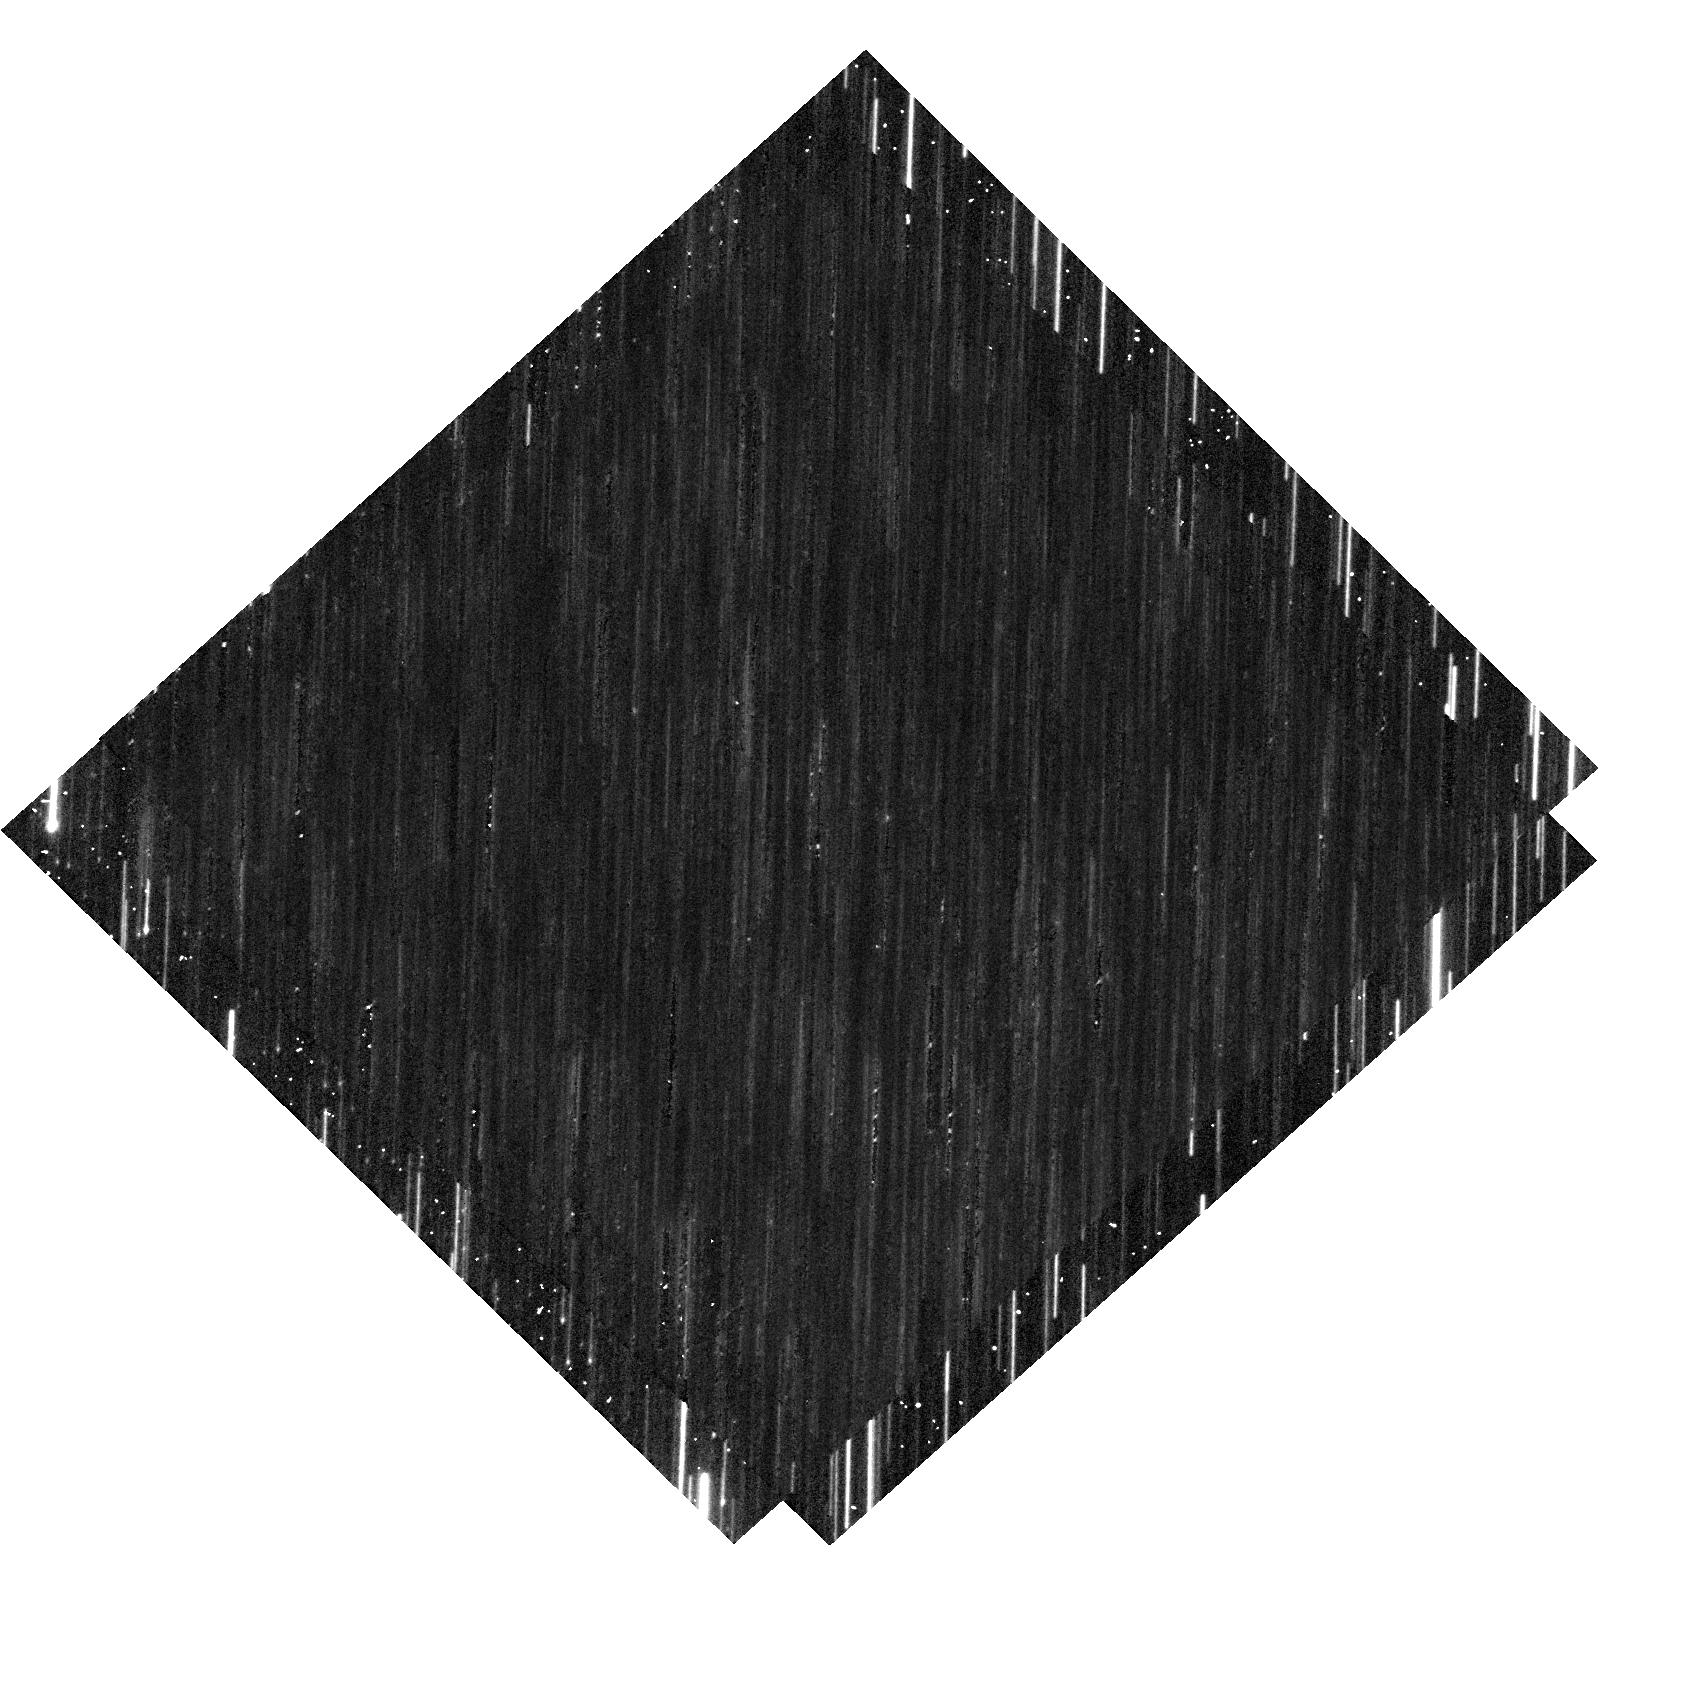
Target: OGLE-2017-BLG-328
Instrument: WFC3/UVIS
Filter: F555W
Exposure: 8 min
Observation ID: hst_16200_03_wfc3_uvis_f555w_ied203

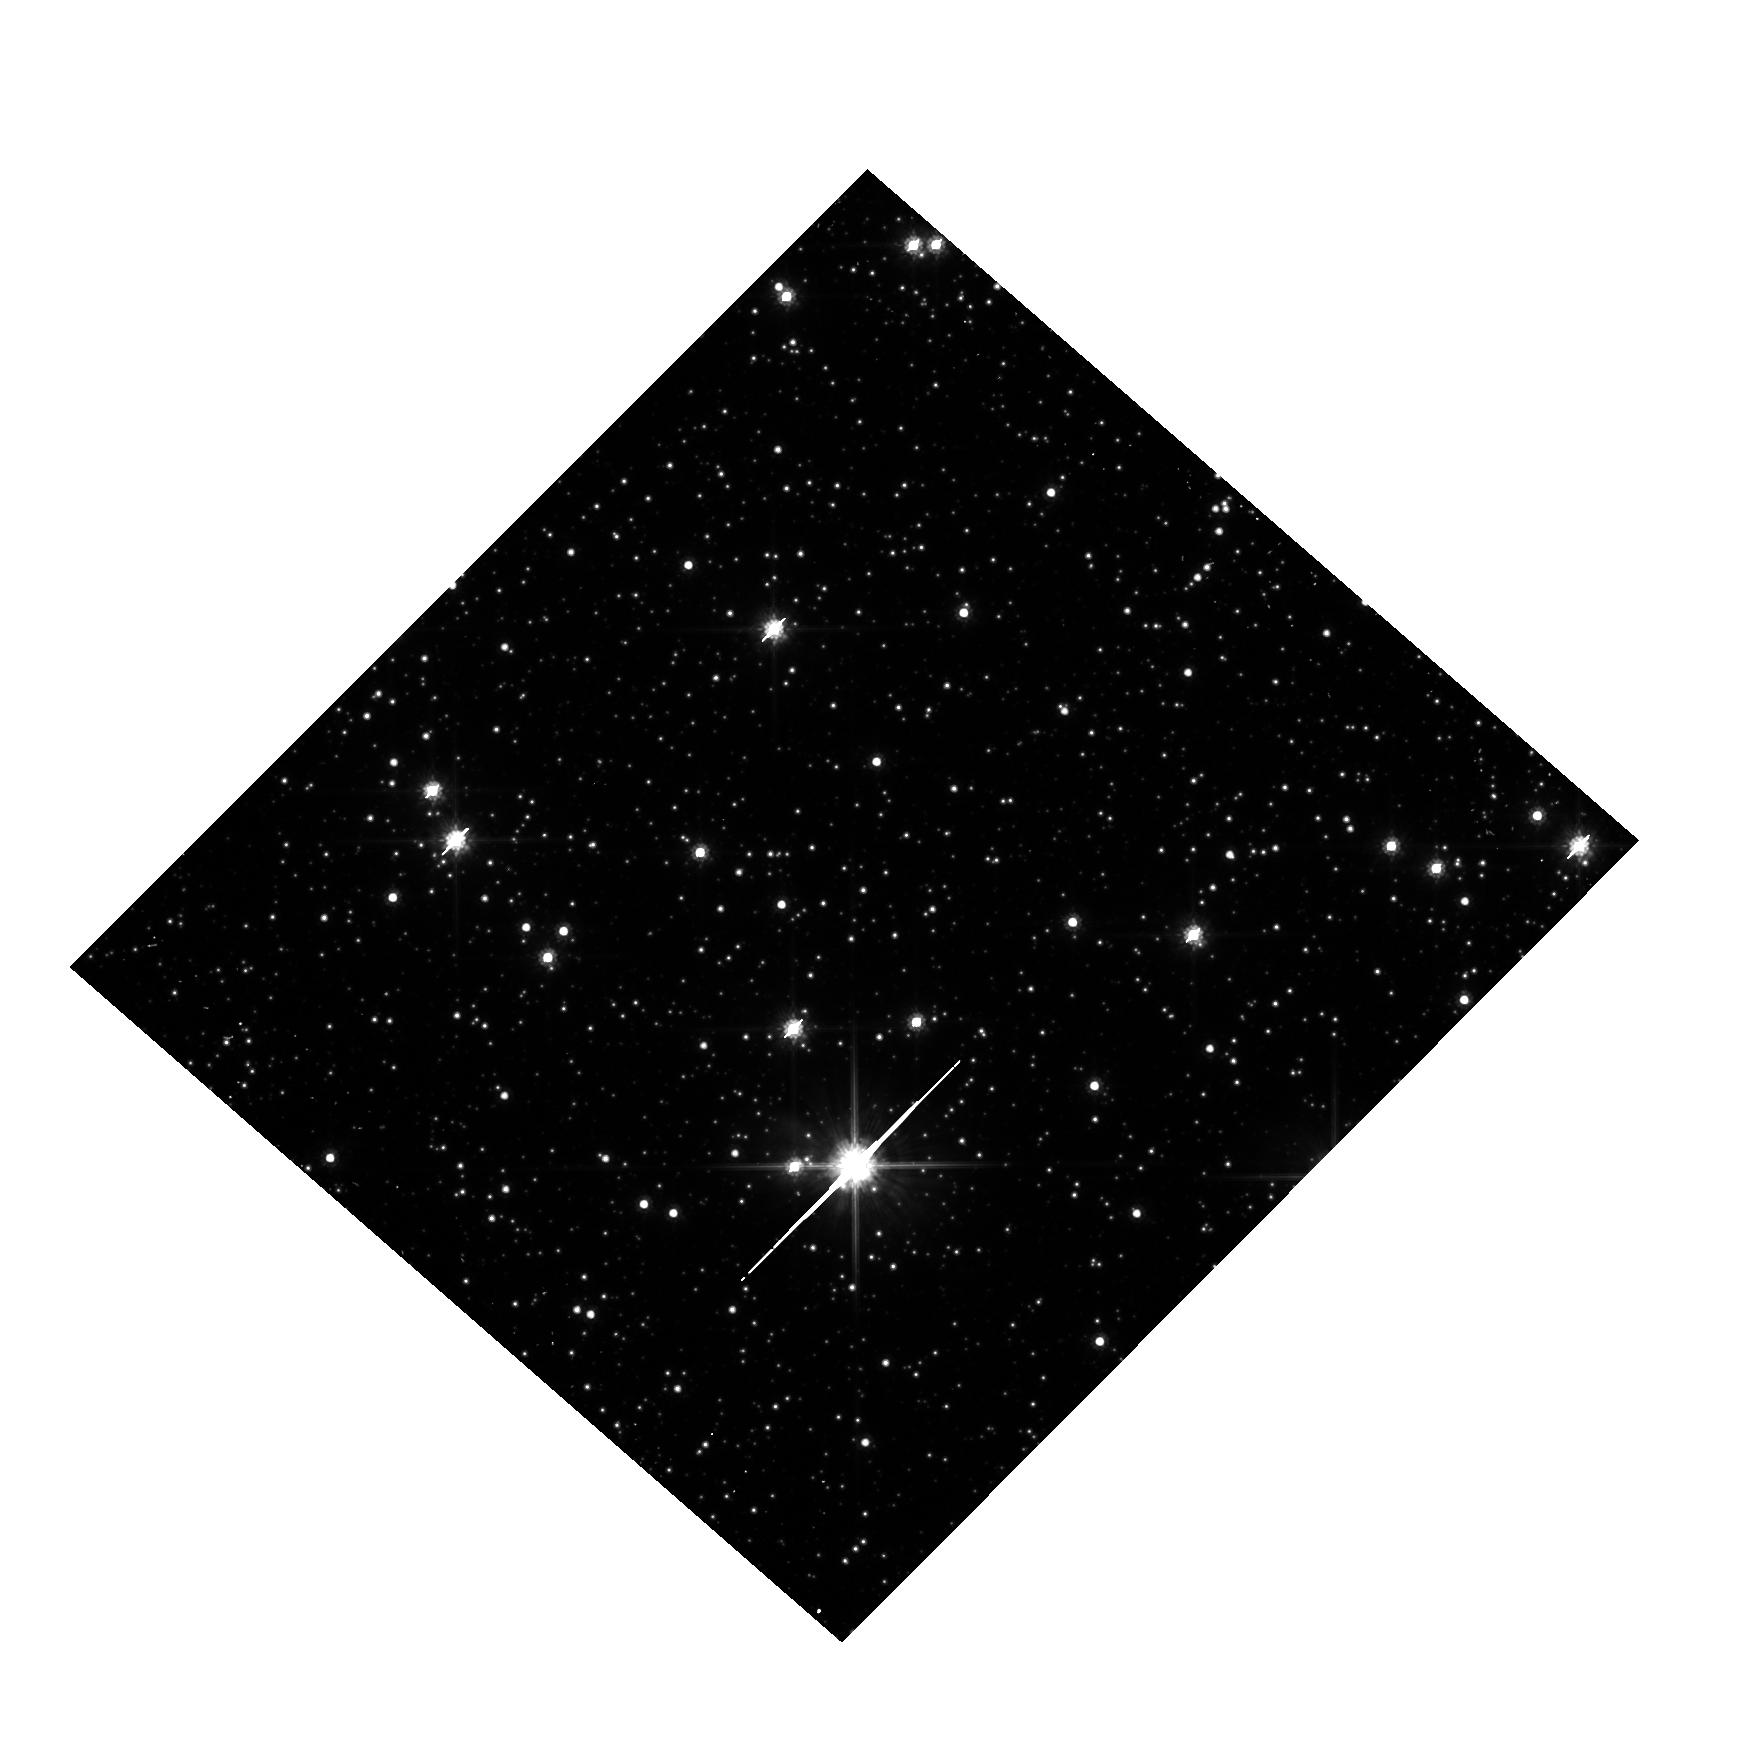
Target: OGLE-2019-BLG-1080
Instrument: WFC3/UVIS
Filter: F814W
Exposure: 7 min
Observation ID: hst_16200_55_wfc3_uvis_f814w_ied255

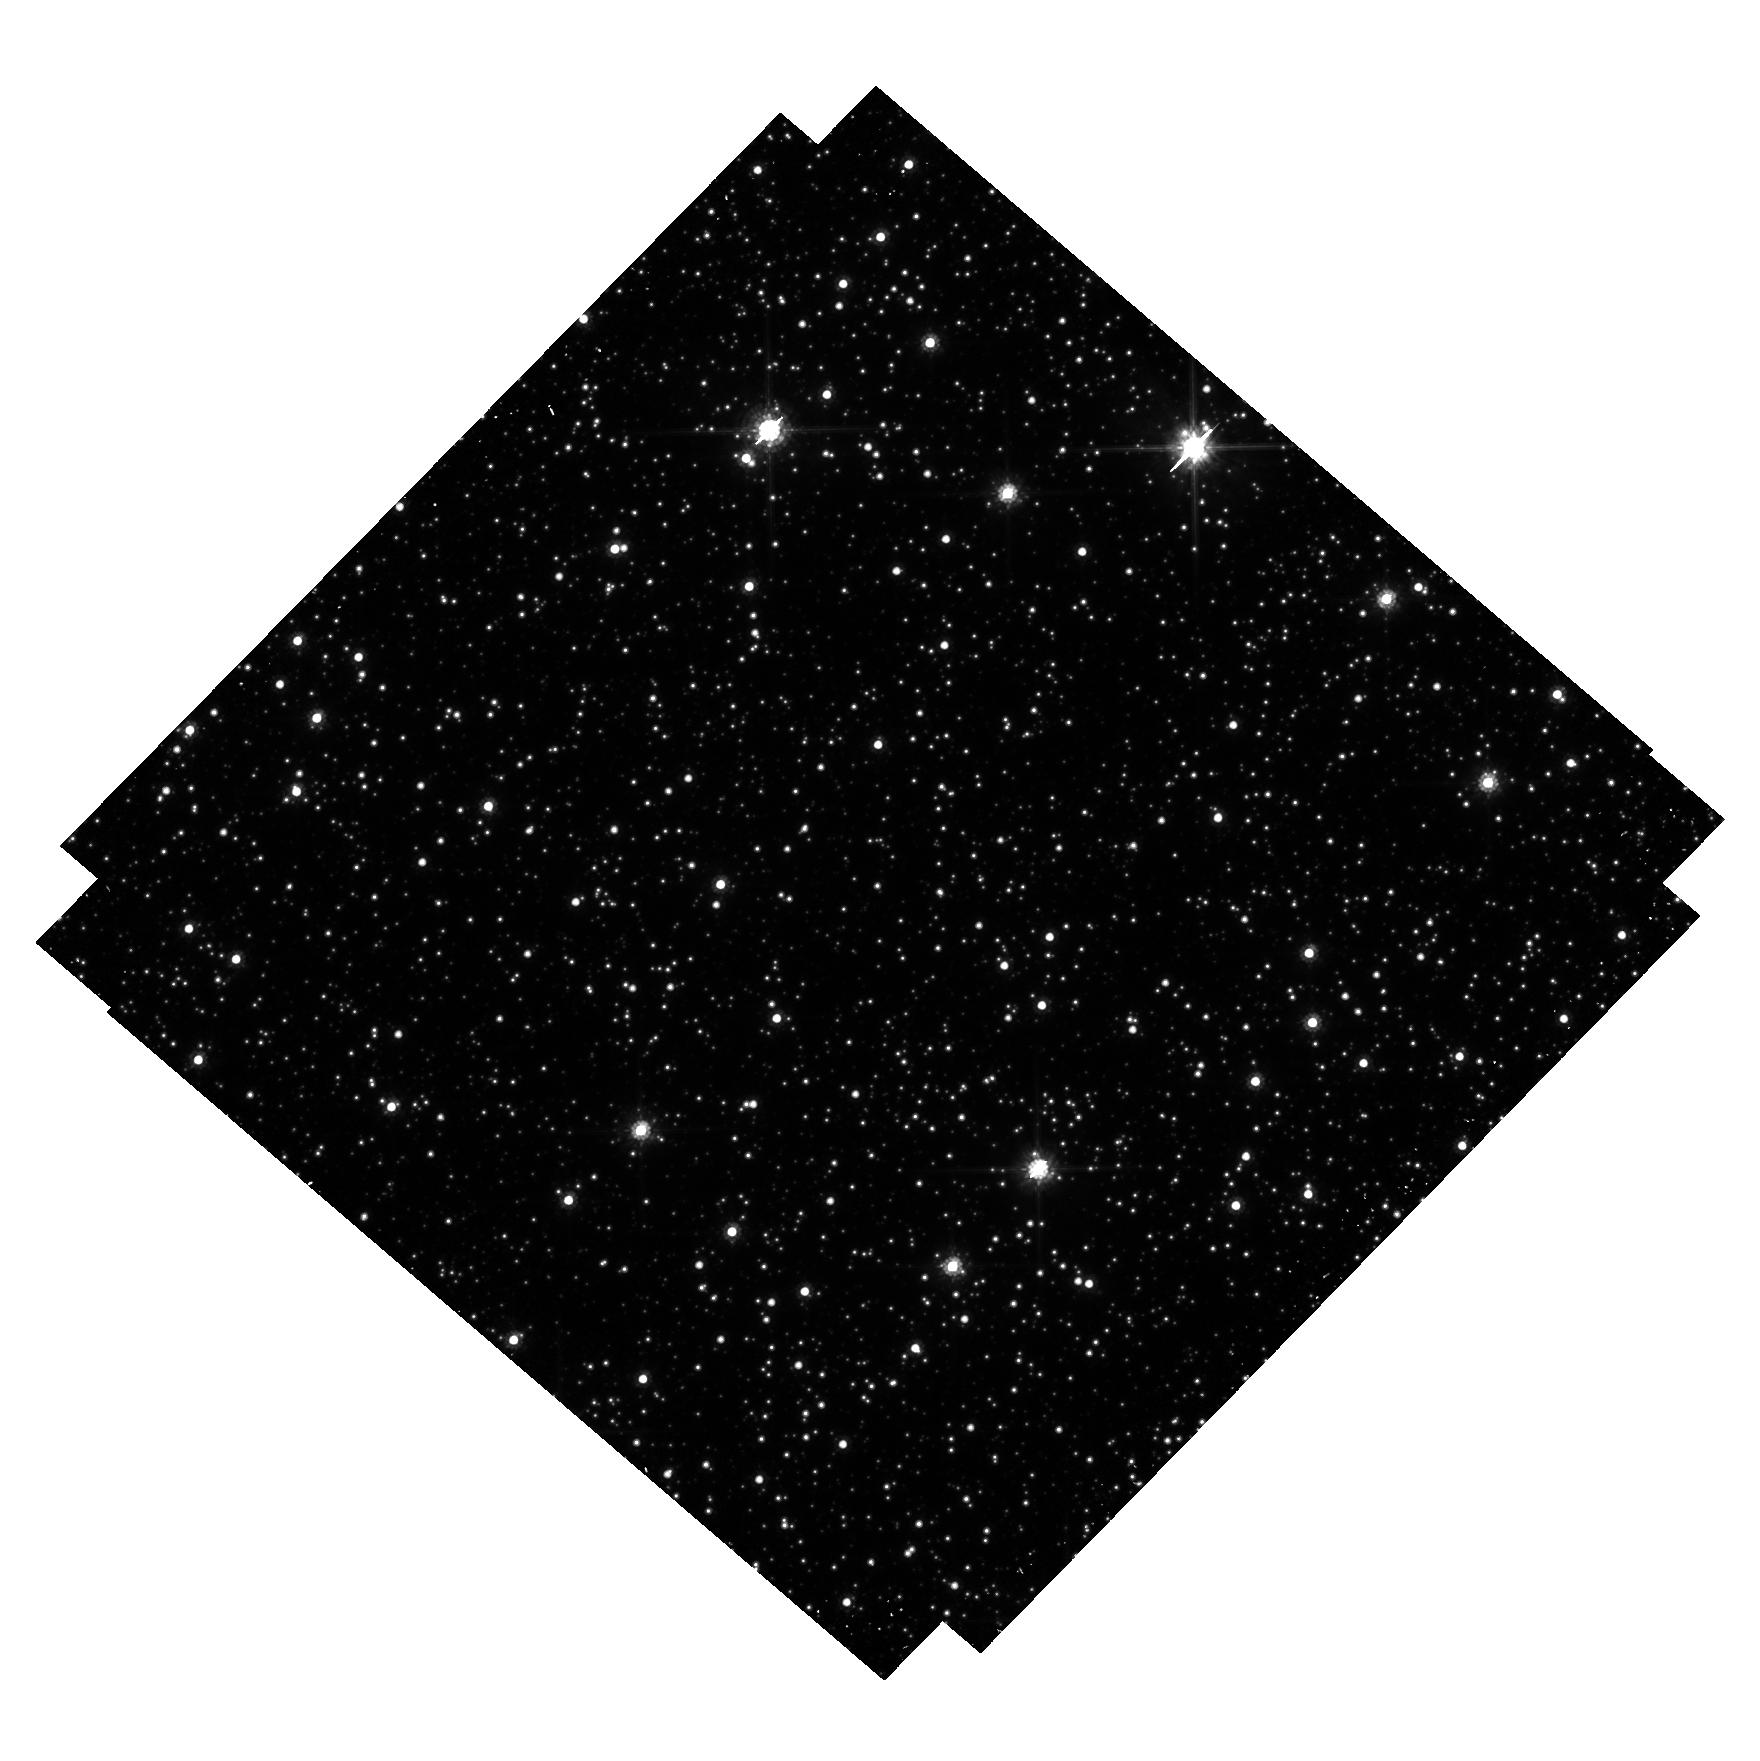
Target: OGLE-2017-BLG-0302
Instrument: WFC3/UVIS
Filter: F814W
Exposure: 37 min
Observation ID: hst_16200_51_wfc3_uvis_f814w_ied251

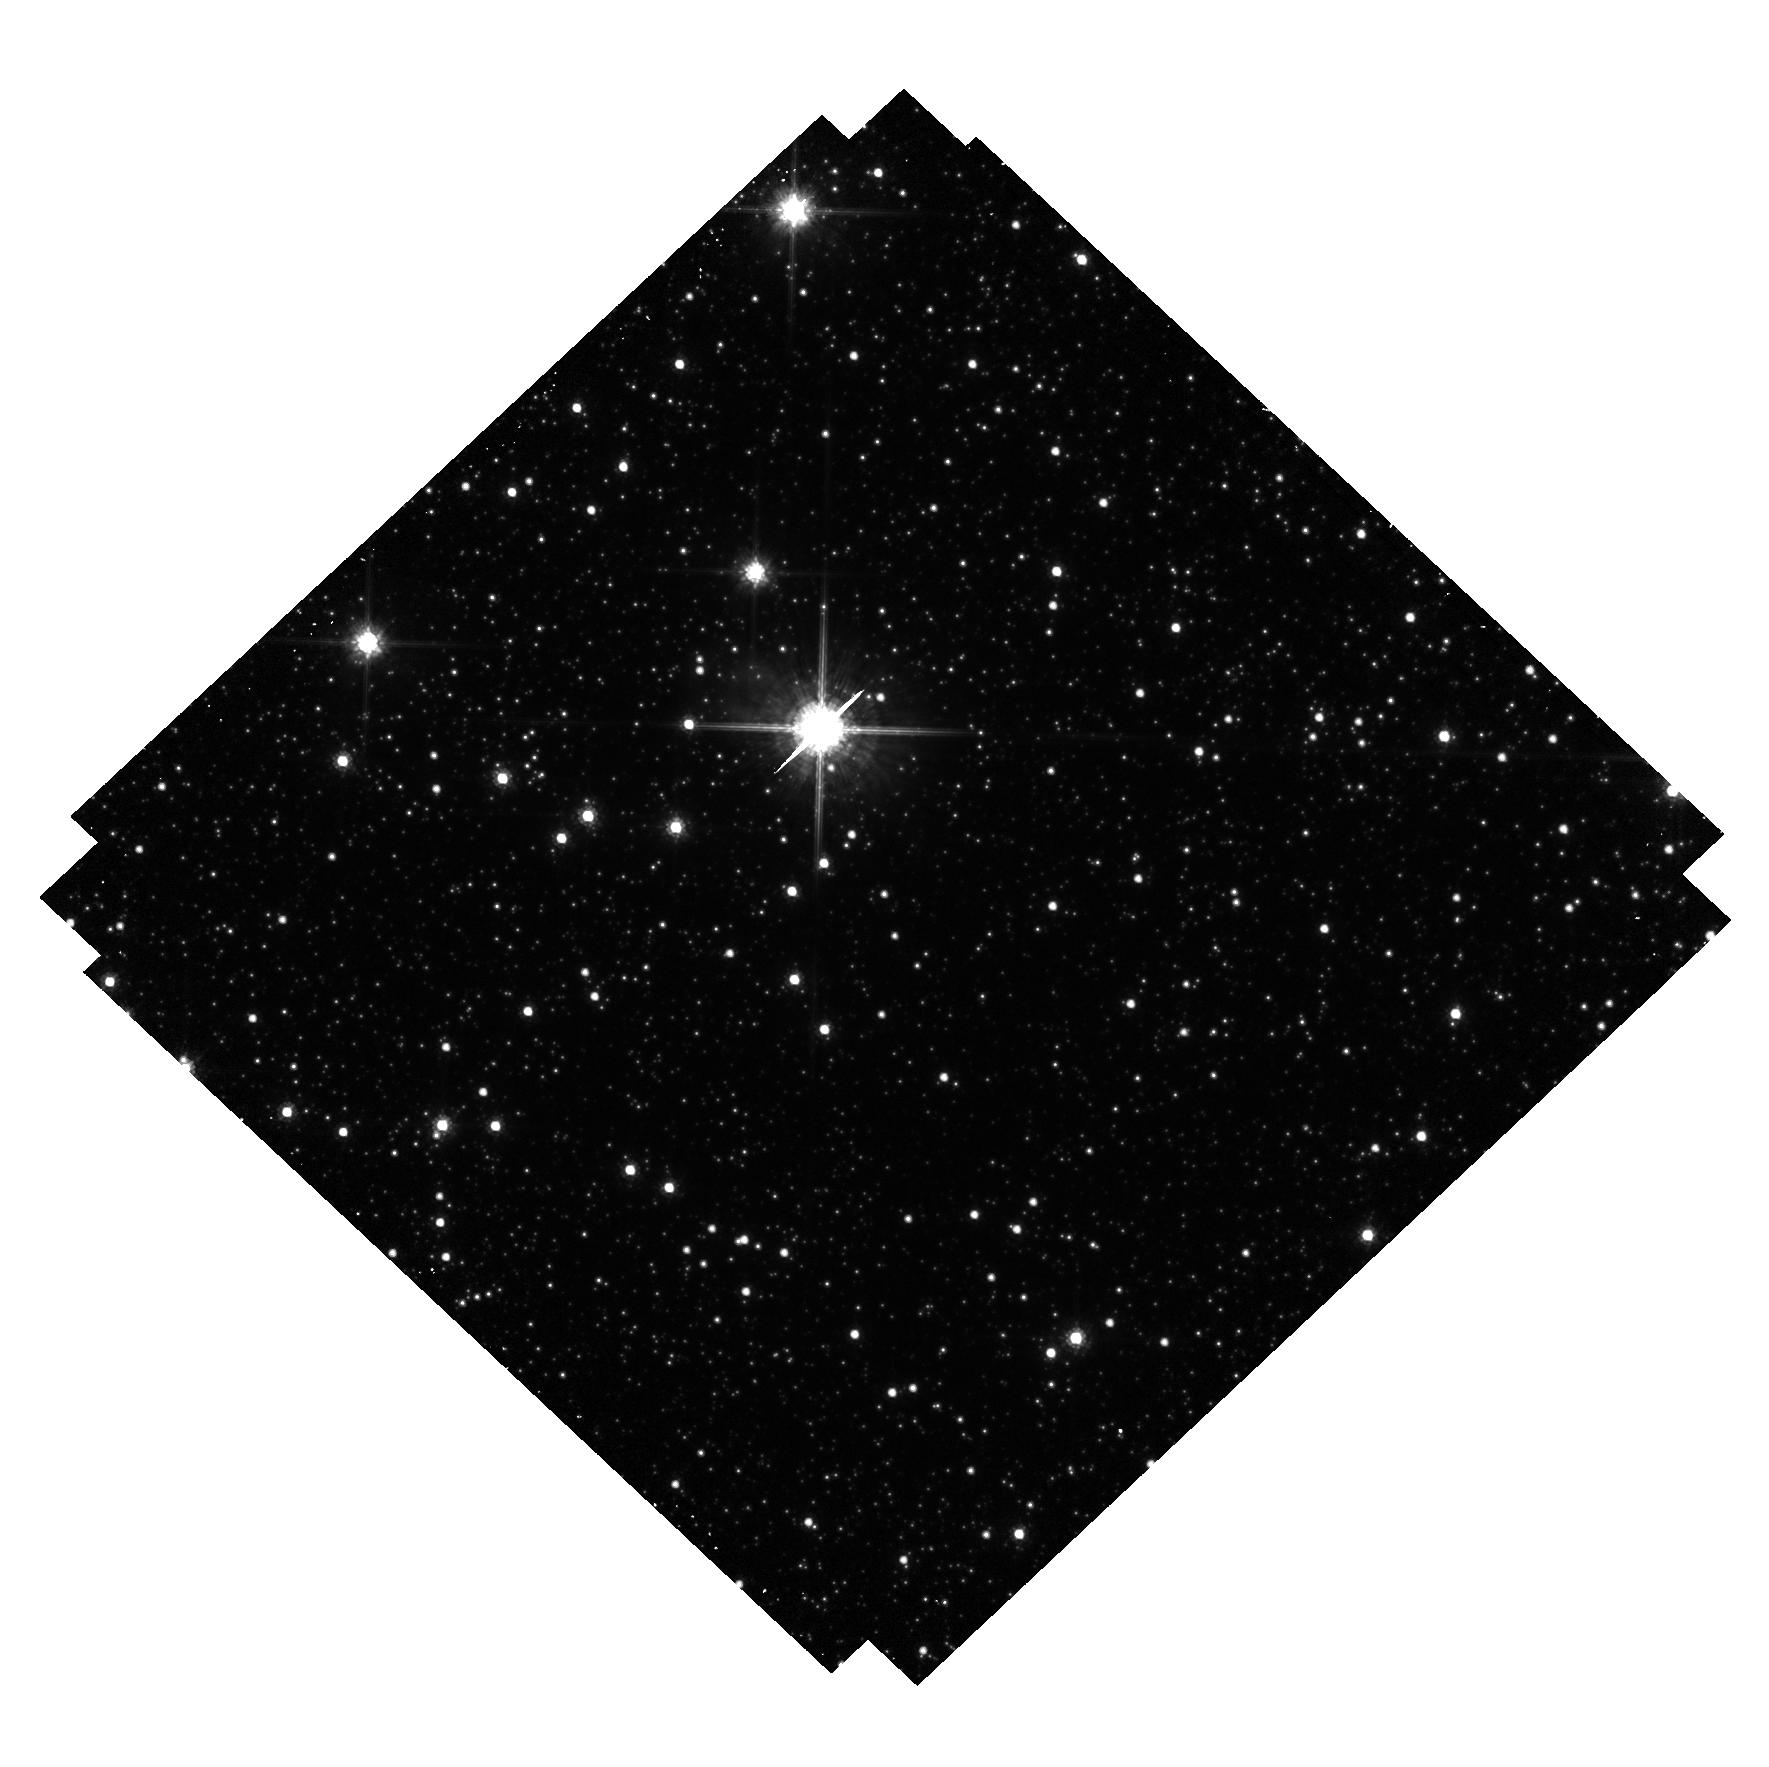
Target: OGLE-2019-BLG-1000
Instrument: WFC3/UVIS
Filter: F814W
Exposure: 35 min
Observation ID: hst_16200_04_wfc3_uvis_f814w_ied204

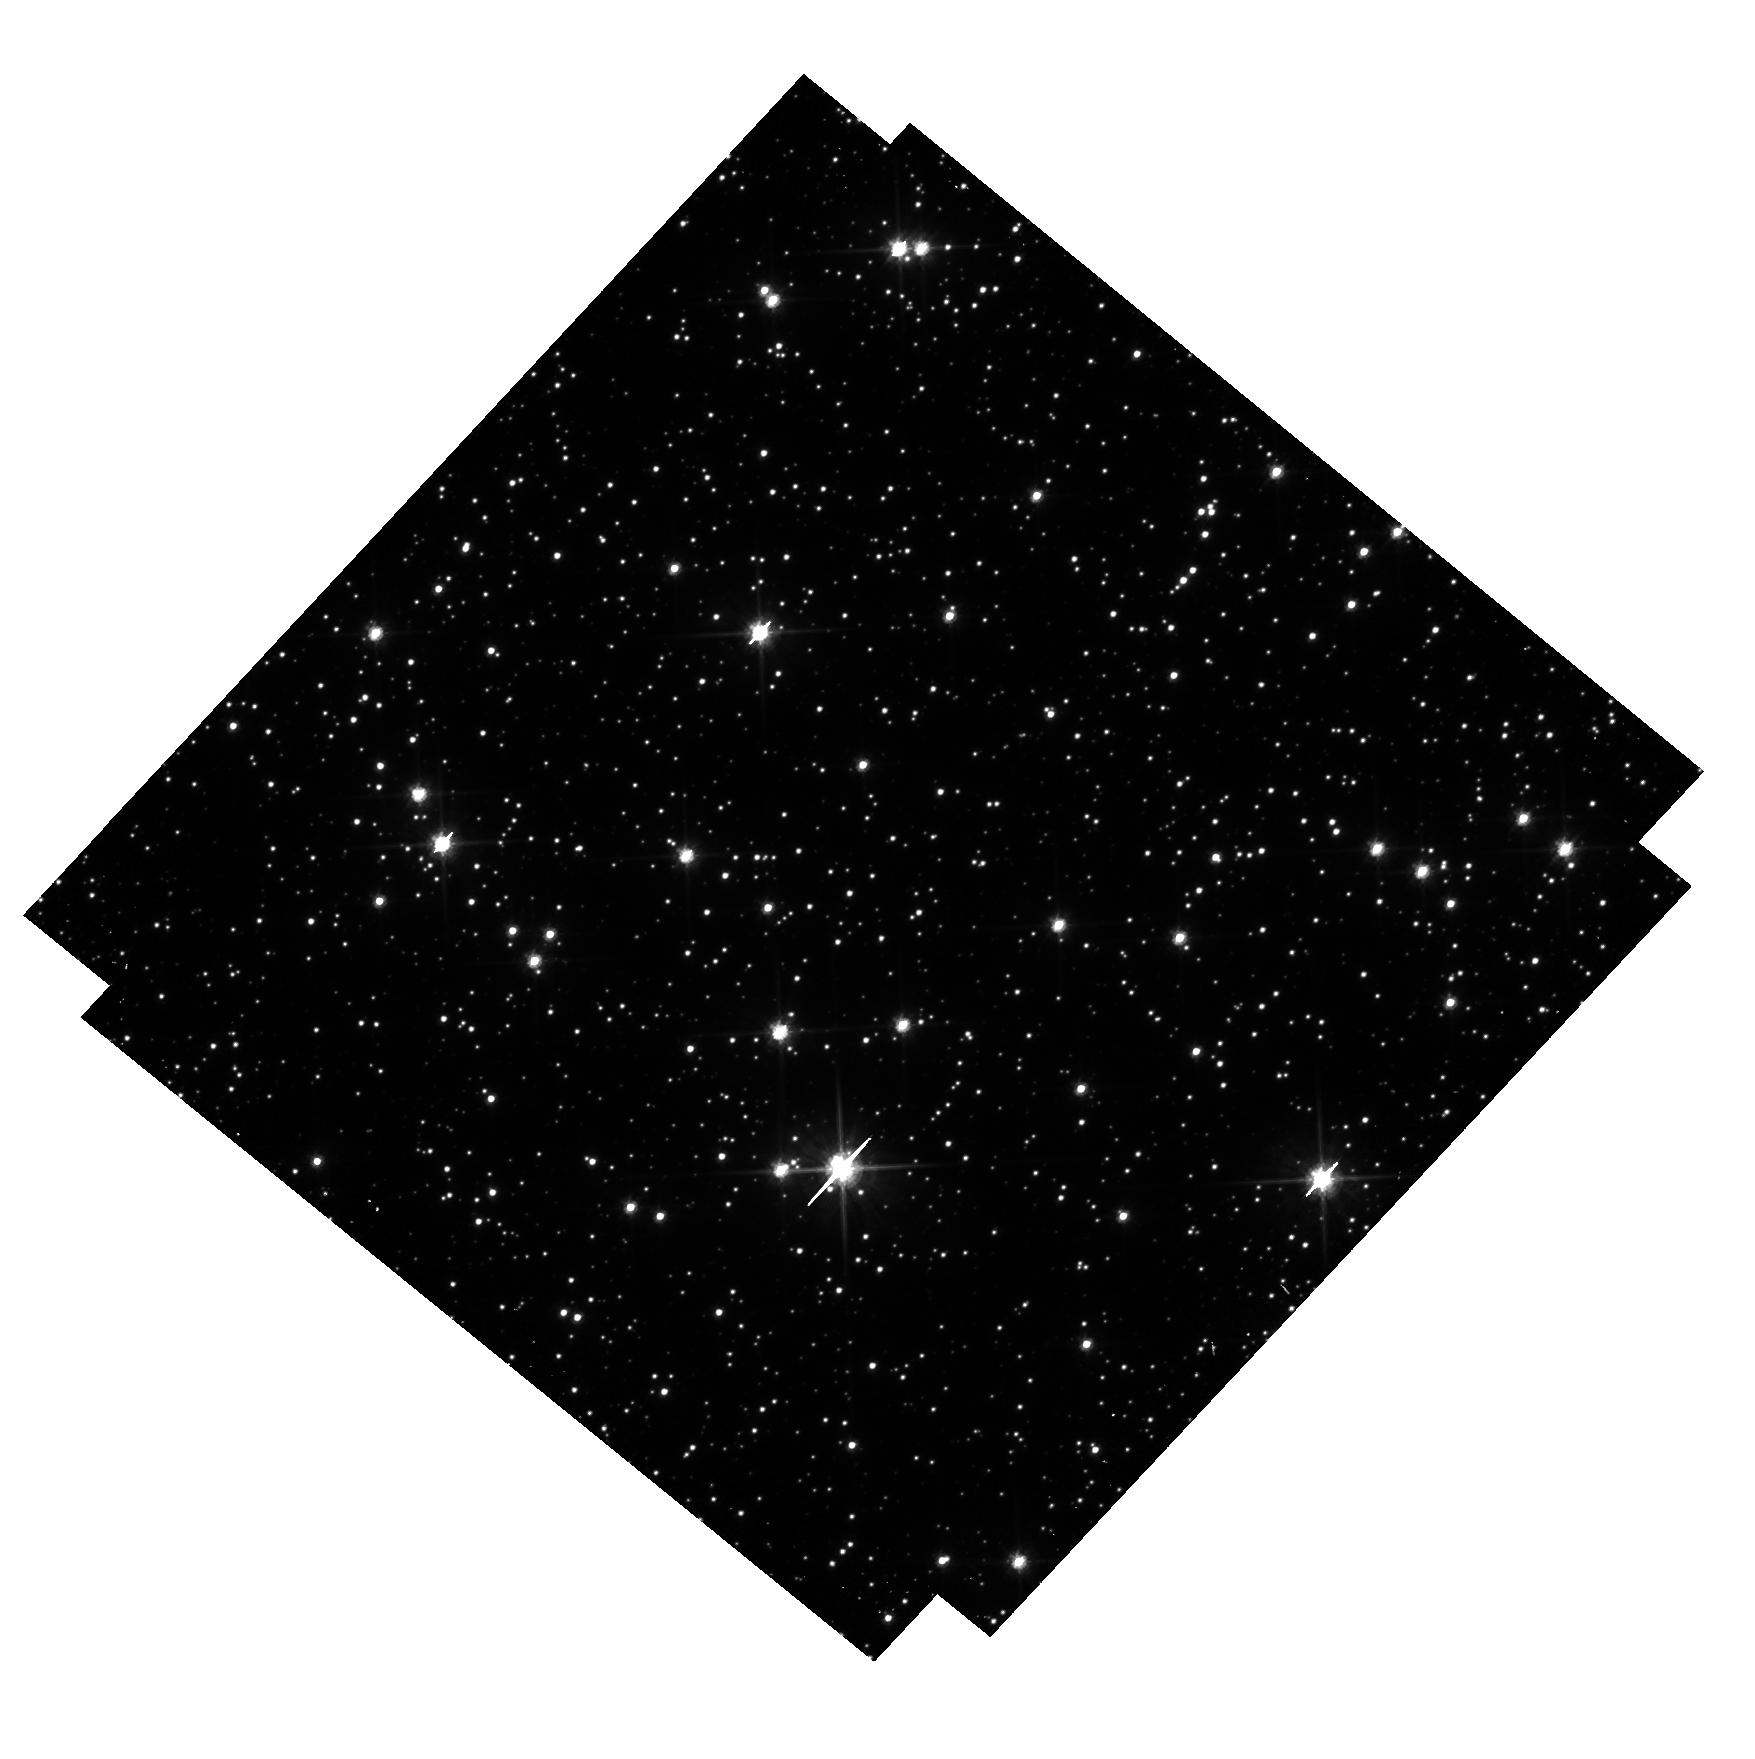
Target: OGLE-2019-BLG-1080
Instrument: WFC3/UVIS
Filter: F606W
Exposure: 21 min
Observation ID: hst_16200_06_wfc3_uvis_f606w_ied206

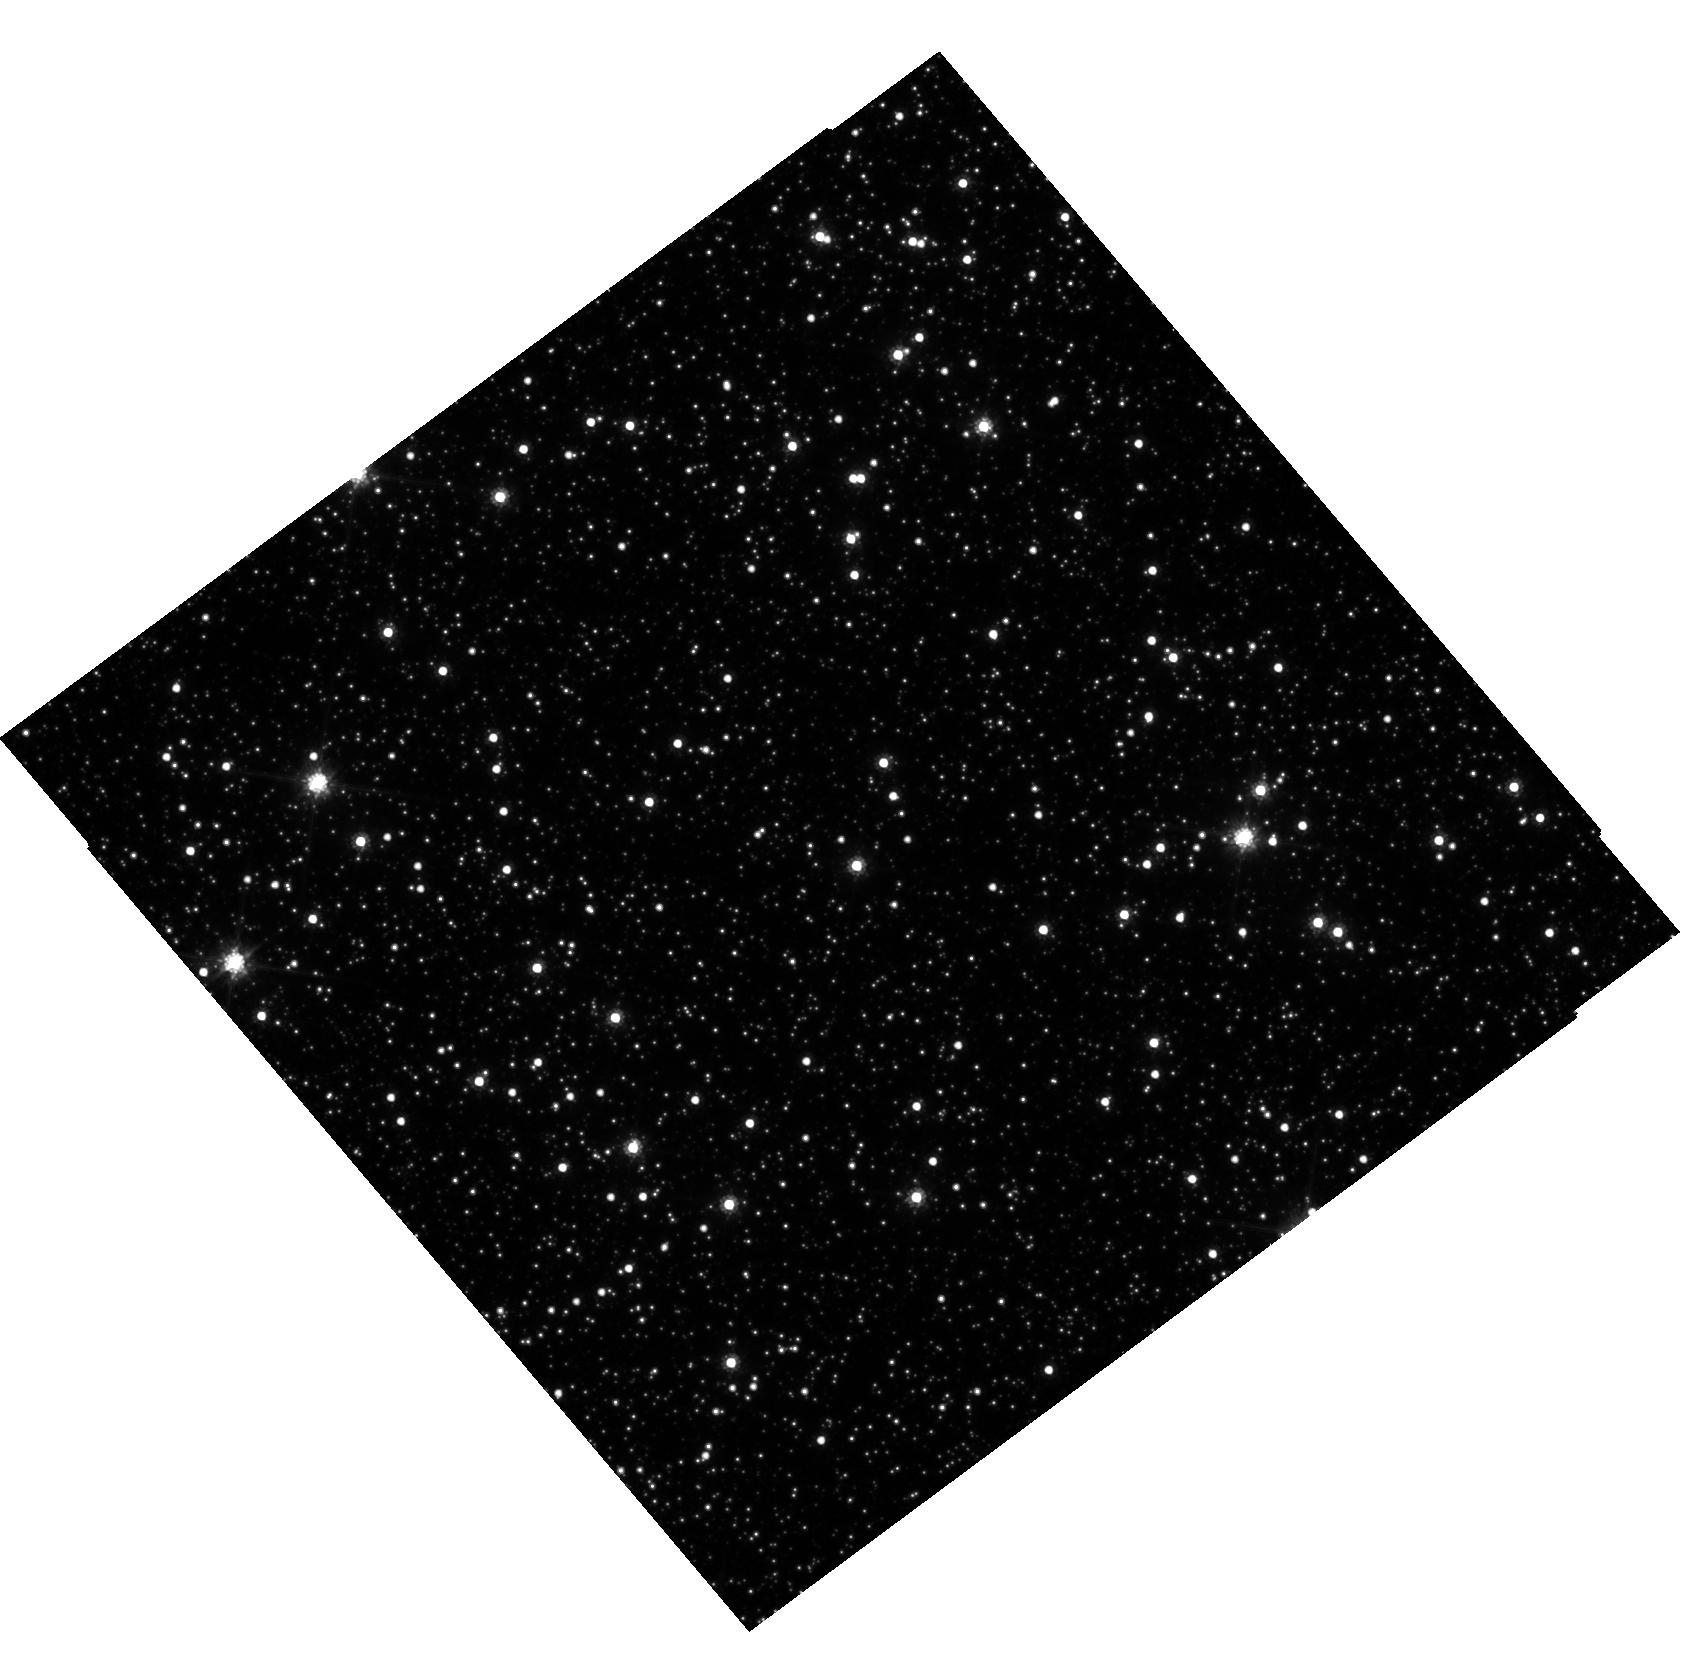
Target: OGLE-2017-BLG-328
Instrument: WFC3/UVIS
Filter: F814W
Exposure: 19 min
Observation ID: hst_16200_53_wfc3_uvis_f814w_ied253

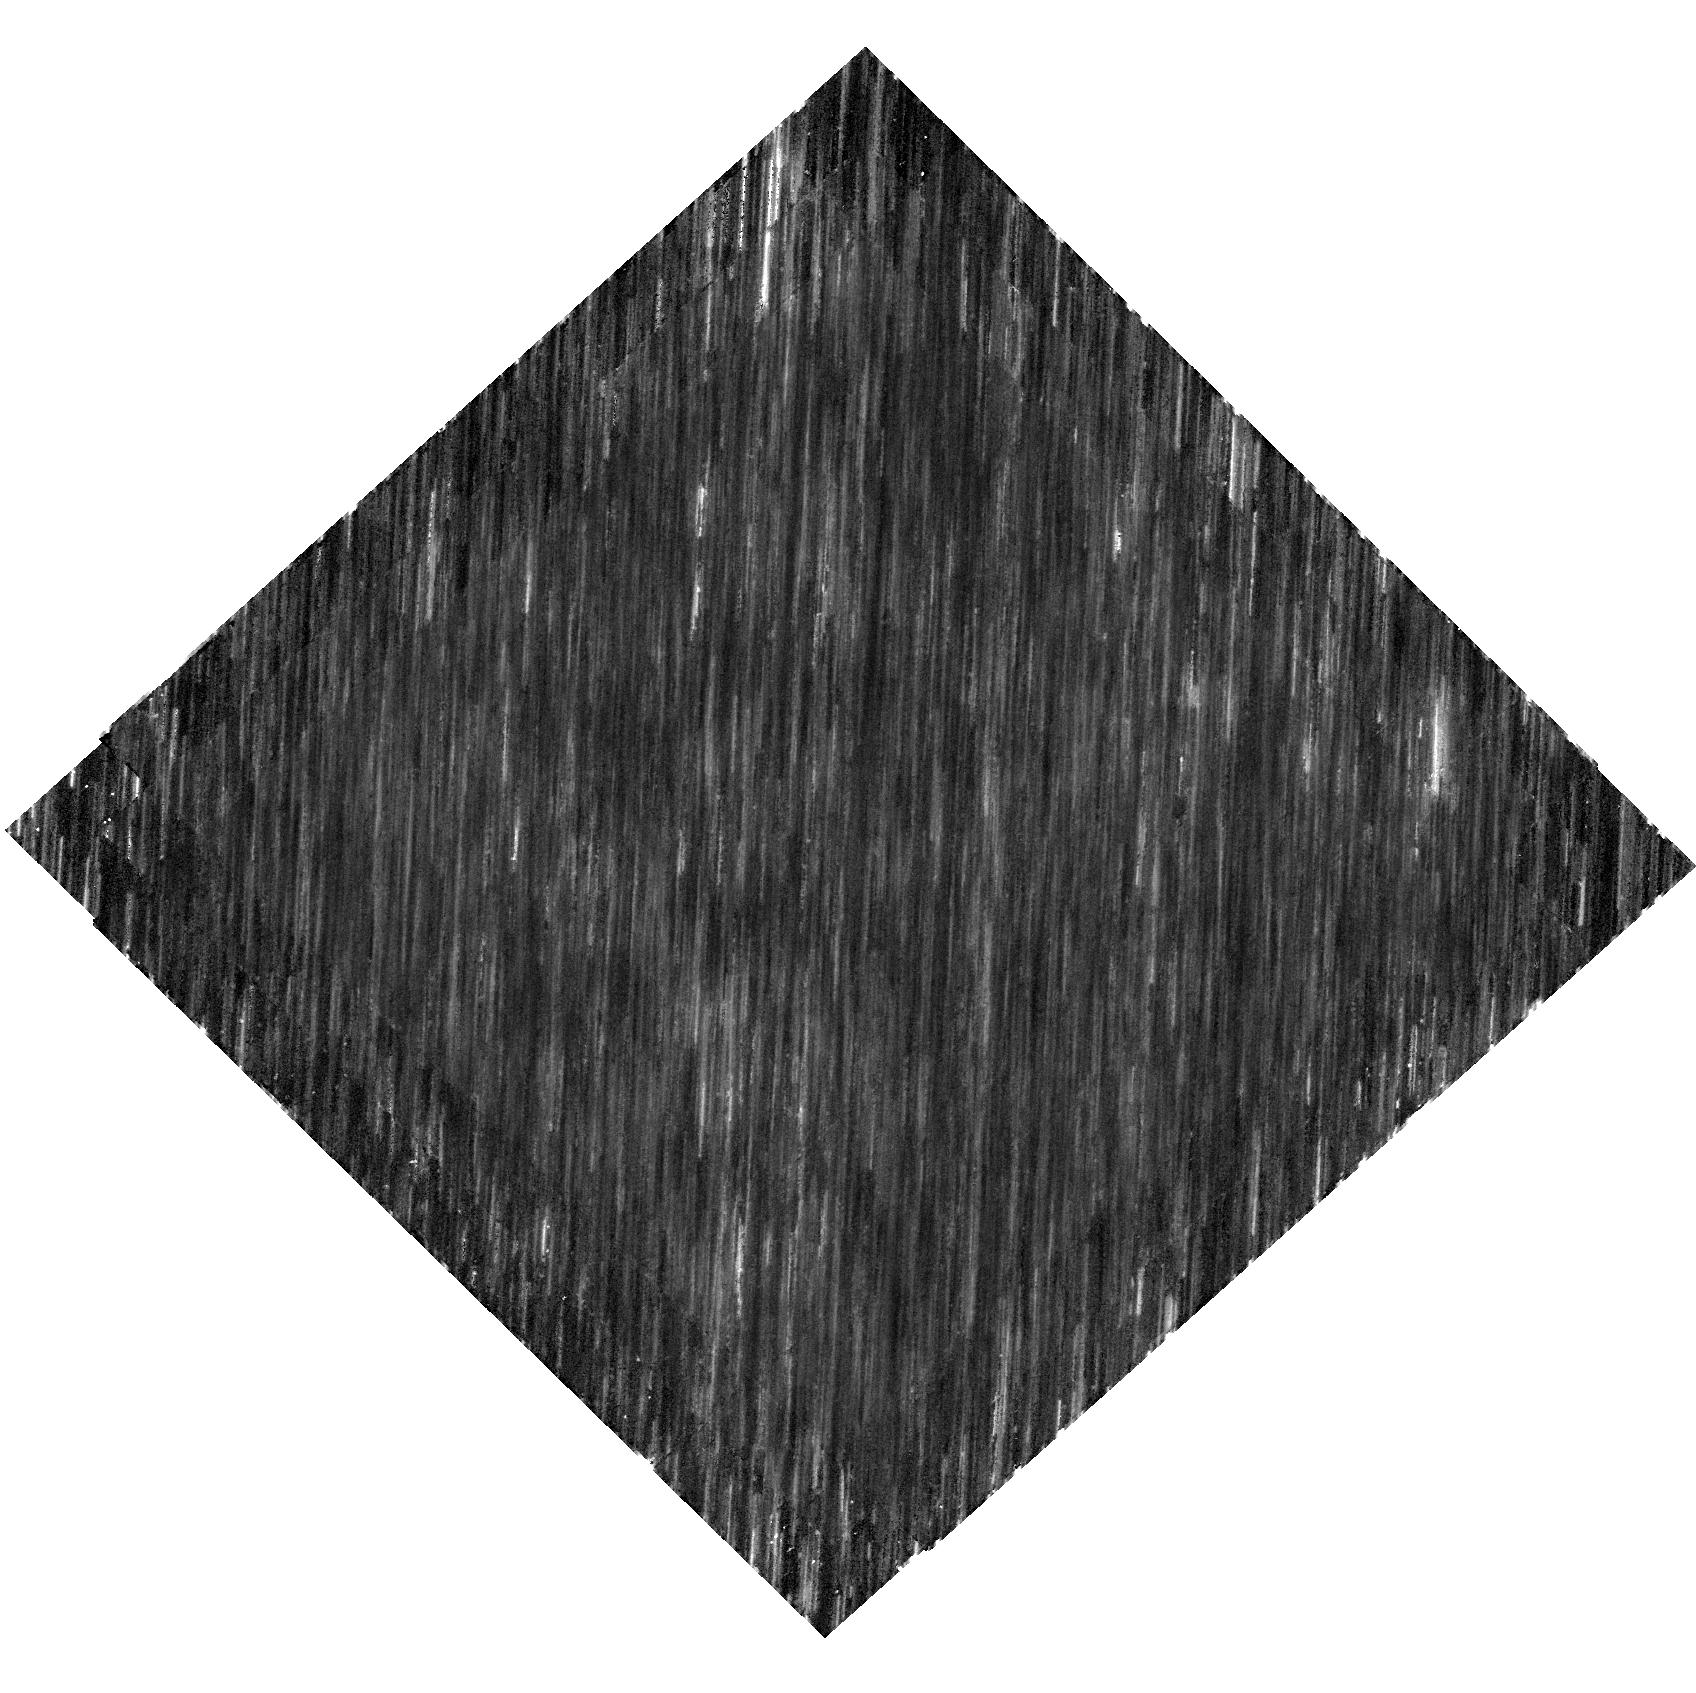
Target: OGLE-2017-BLG-328
Instrument: WFC3/UVIS
Filter: F814W
Exposure: 19 min
Observation ID: hst_16200_03_wfc3_uvis_f814w_ied203

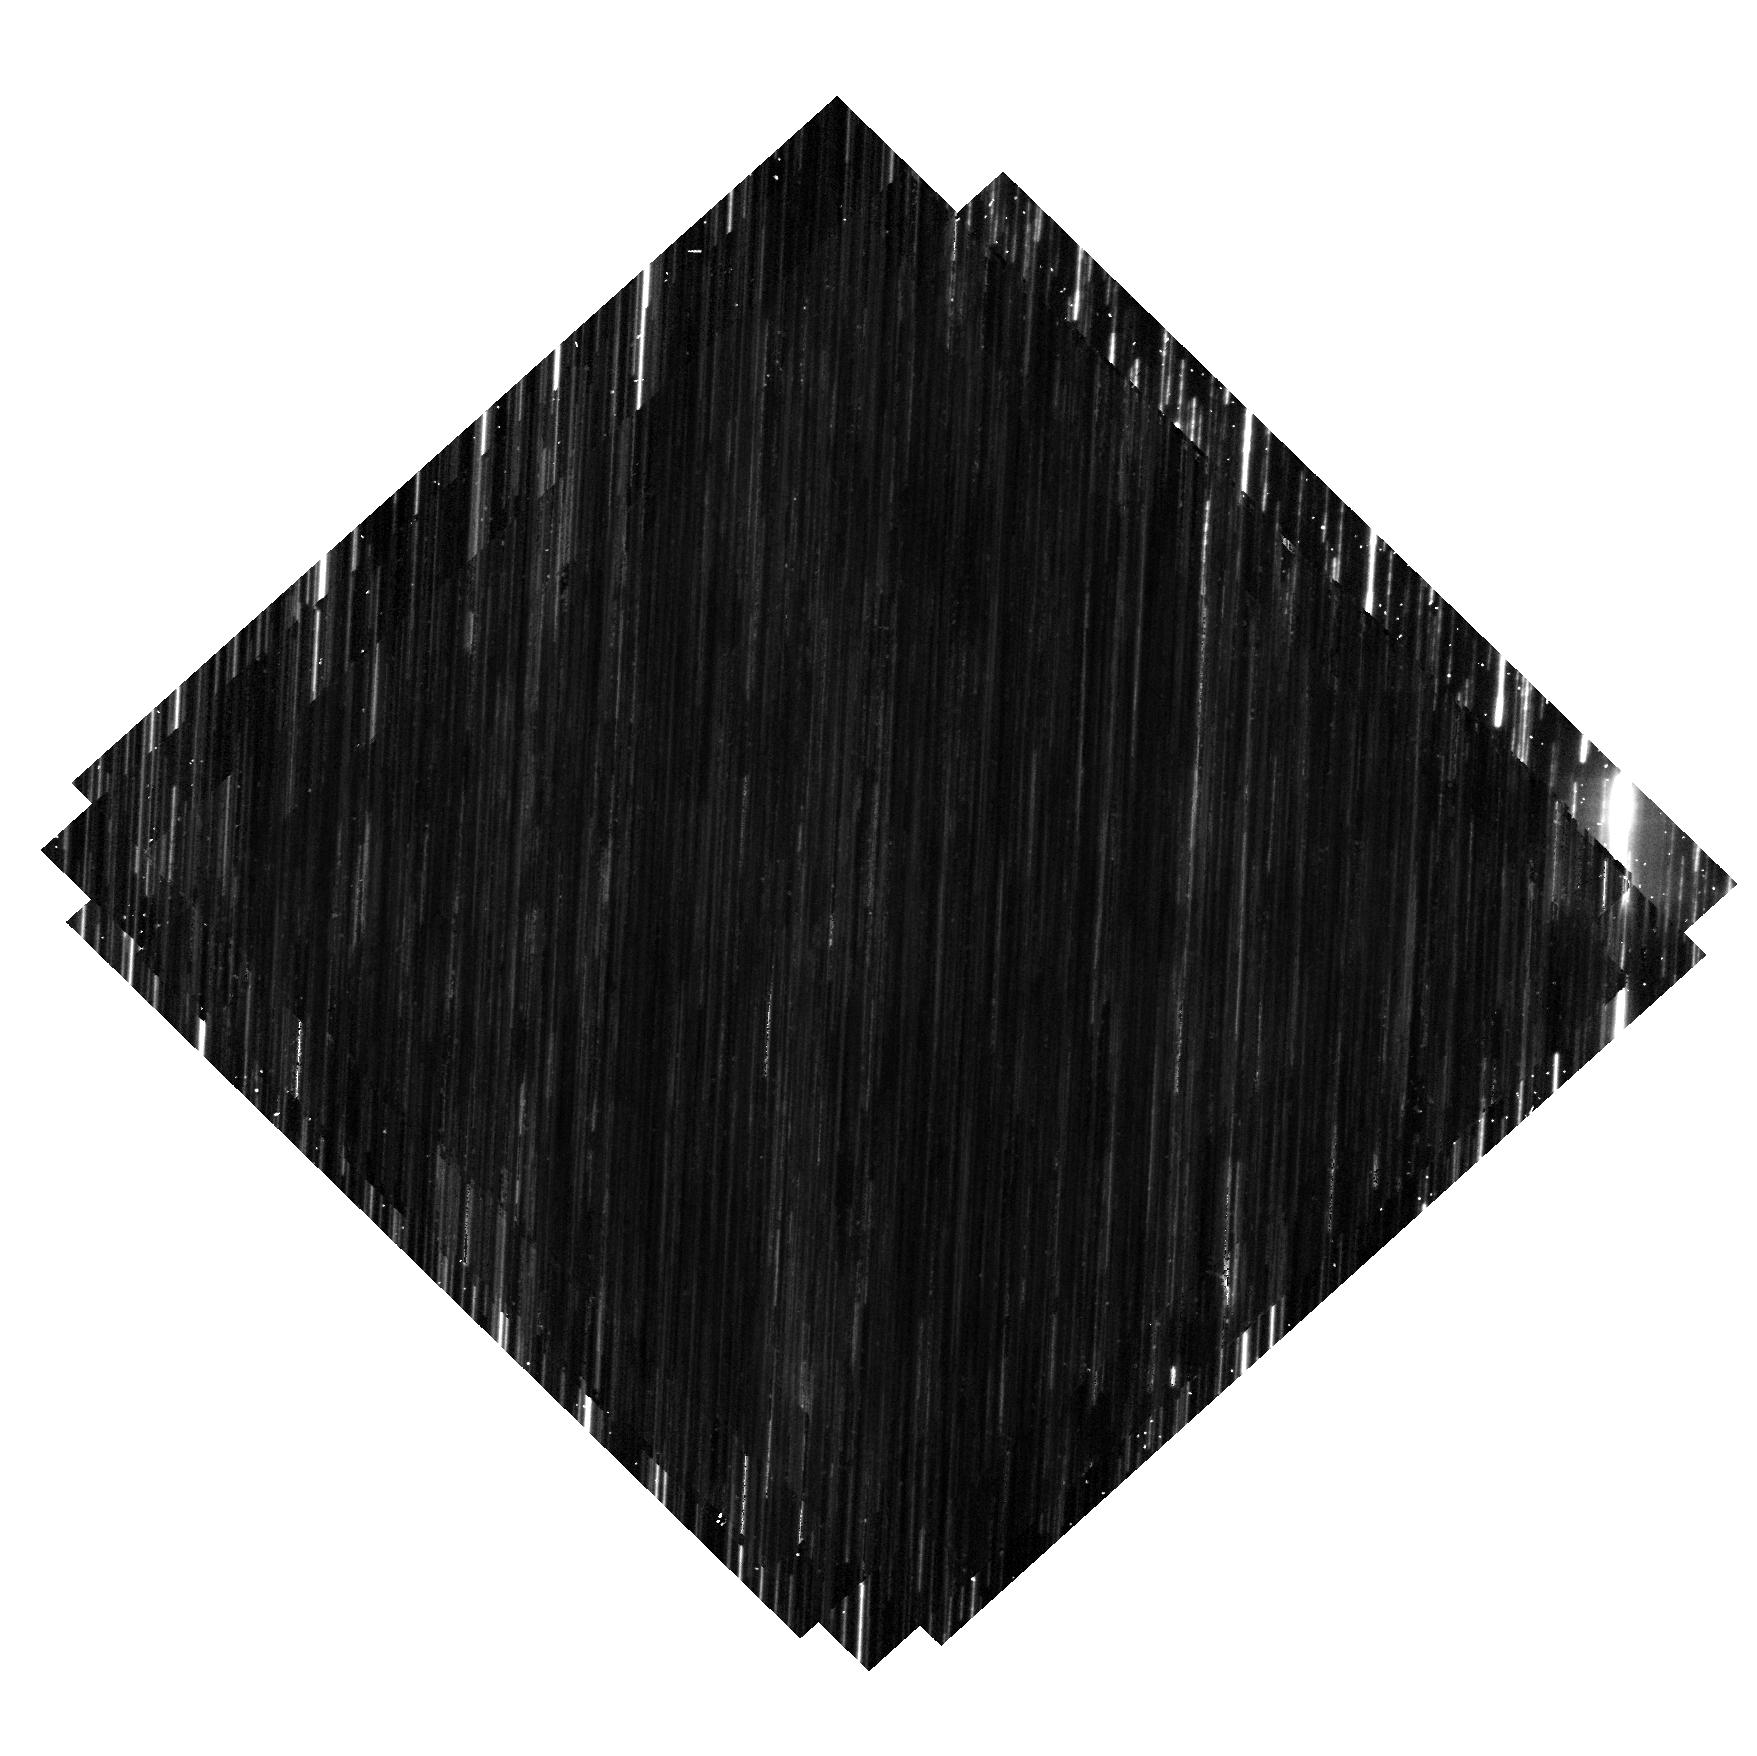
Target: OGLE-2019-BLG-1080
Instrument: WFC3/UVIS
Filter: F606W
Exposure: 25 min
Observation ID: hst_16200_05_wfc3_uvis_f606w_ied205

Discovering Isolated Stellar-Mass Black Holes Using Astrometric Microlensing (PI: Sahu, Kailash C.)

There should be ~100 million black holes (BHs) in our Galaxy, of which the majority should be single. Yet there has been no unambiguous detection of a solitary BH--not surprisingly, since they emit essentially no radiation. Astrometric microlensing--the relativistic deflection of light from a background star--is the only technique that can detect isolated BHs. HST has demonstrated its capability to measure such tiny deflections. A multi-year HST program of precision astrometry of long-duration microlensing events in the Galactic bulge is underway, aimed at the first detection of isolated BHs. This program has achieved clear detections of deflections in two events, consistent with non-luminous massive lenses. However, the timing of the observations was sub-optimal due to some guide-star failures and the HST gyro failure in 2018. As a result, there remains a degeneracy between deflection, parallax, and proper motion; an unusually slow-moving low-mass lens remains a possibility. One more observation of these two targets will resolve this degeneracy. Observations of another event had to be abandoned when HST revealed a blended source. Because of the 2018 HST gyro failure, initiation of two new events had to be delayed until 2019. These events are still ongoing and need a total of five orbits for completion. One of the BH candidate sources is extremely red, which can be best explained by a shell around the putative BH. A 1-orbit STIS spectrum, and a final WFC3 image in Cycle 29, will test this hypothesis. Thus a total of 9 orbits (7 in Cycle 28 and 2 in Cycle 29) are needed to achieve the original objectives of the program, and to confirm the potentially exciting findings.